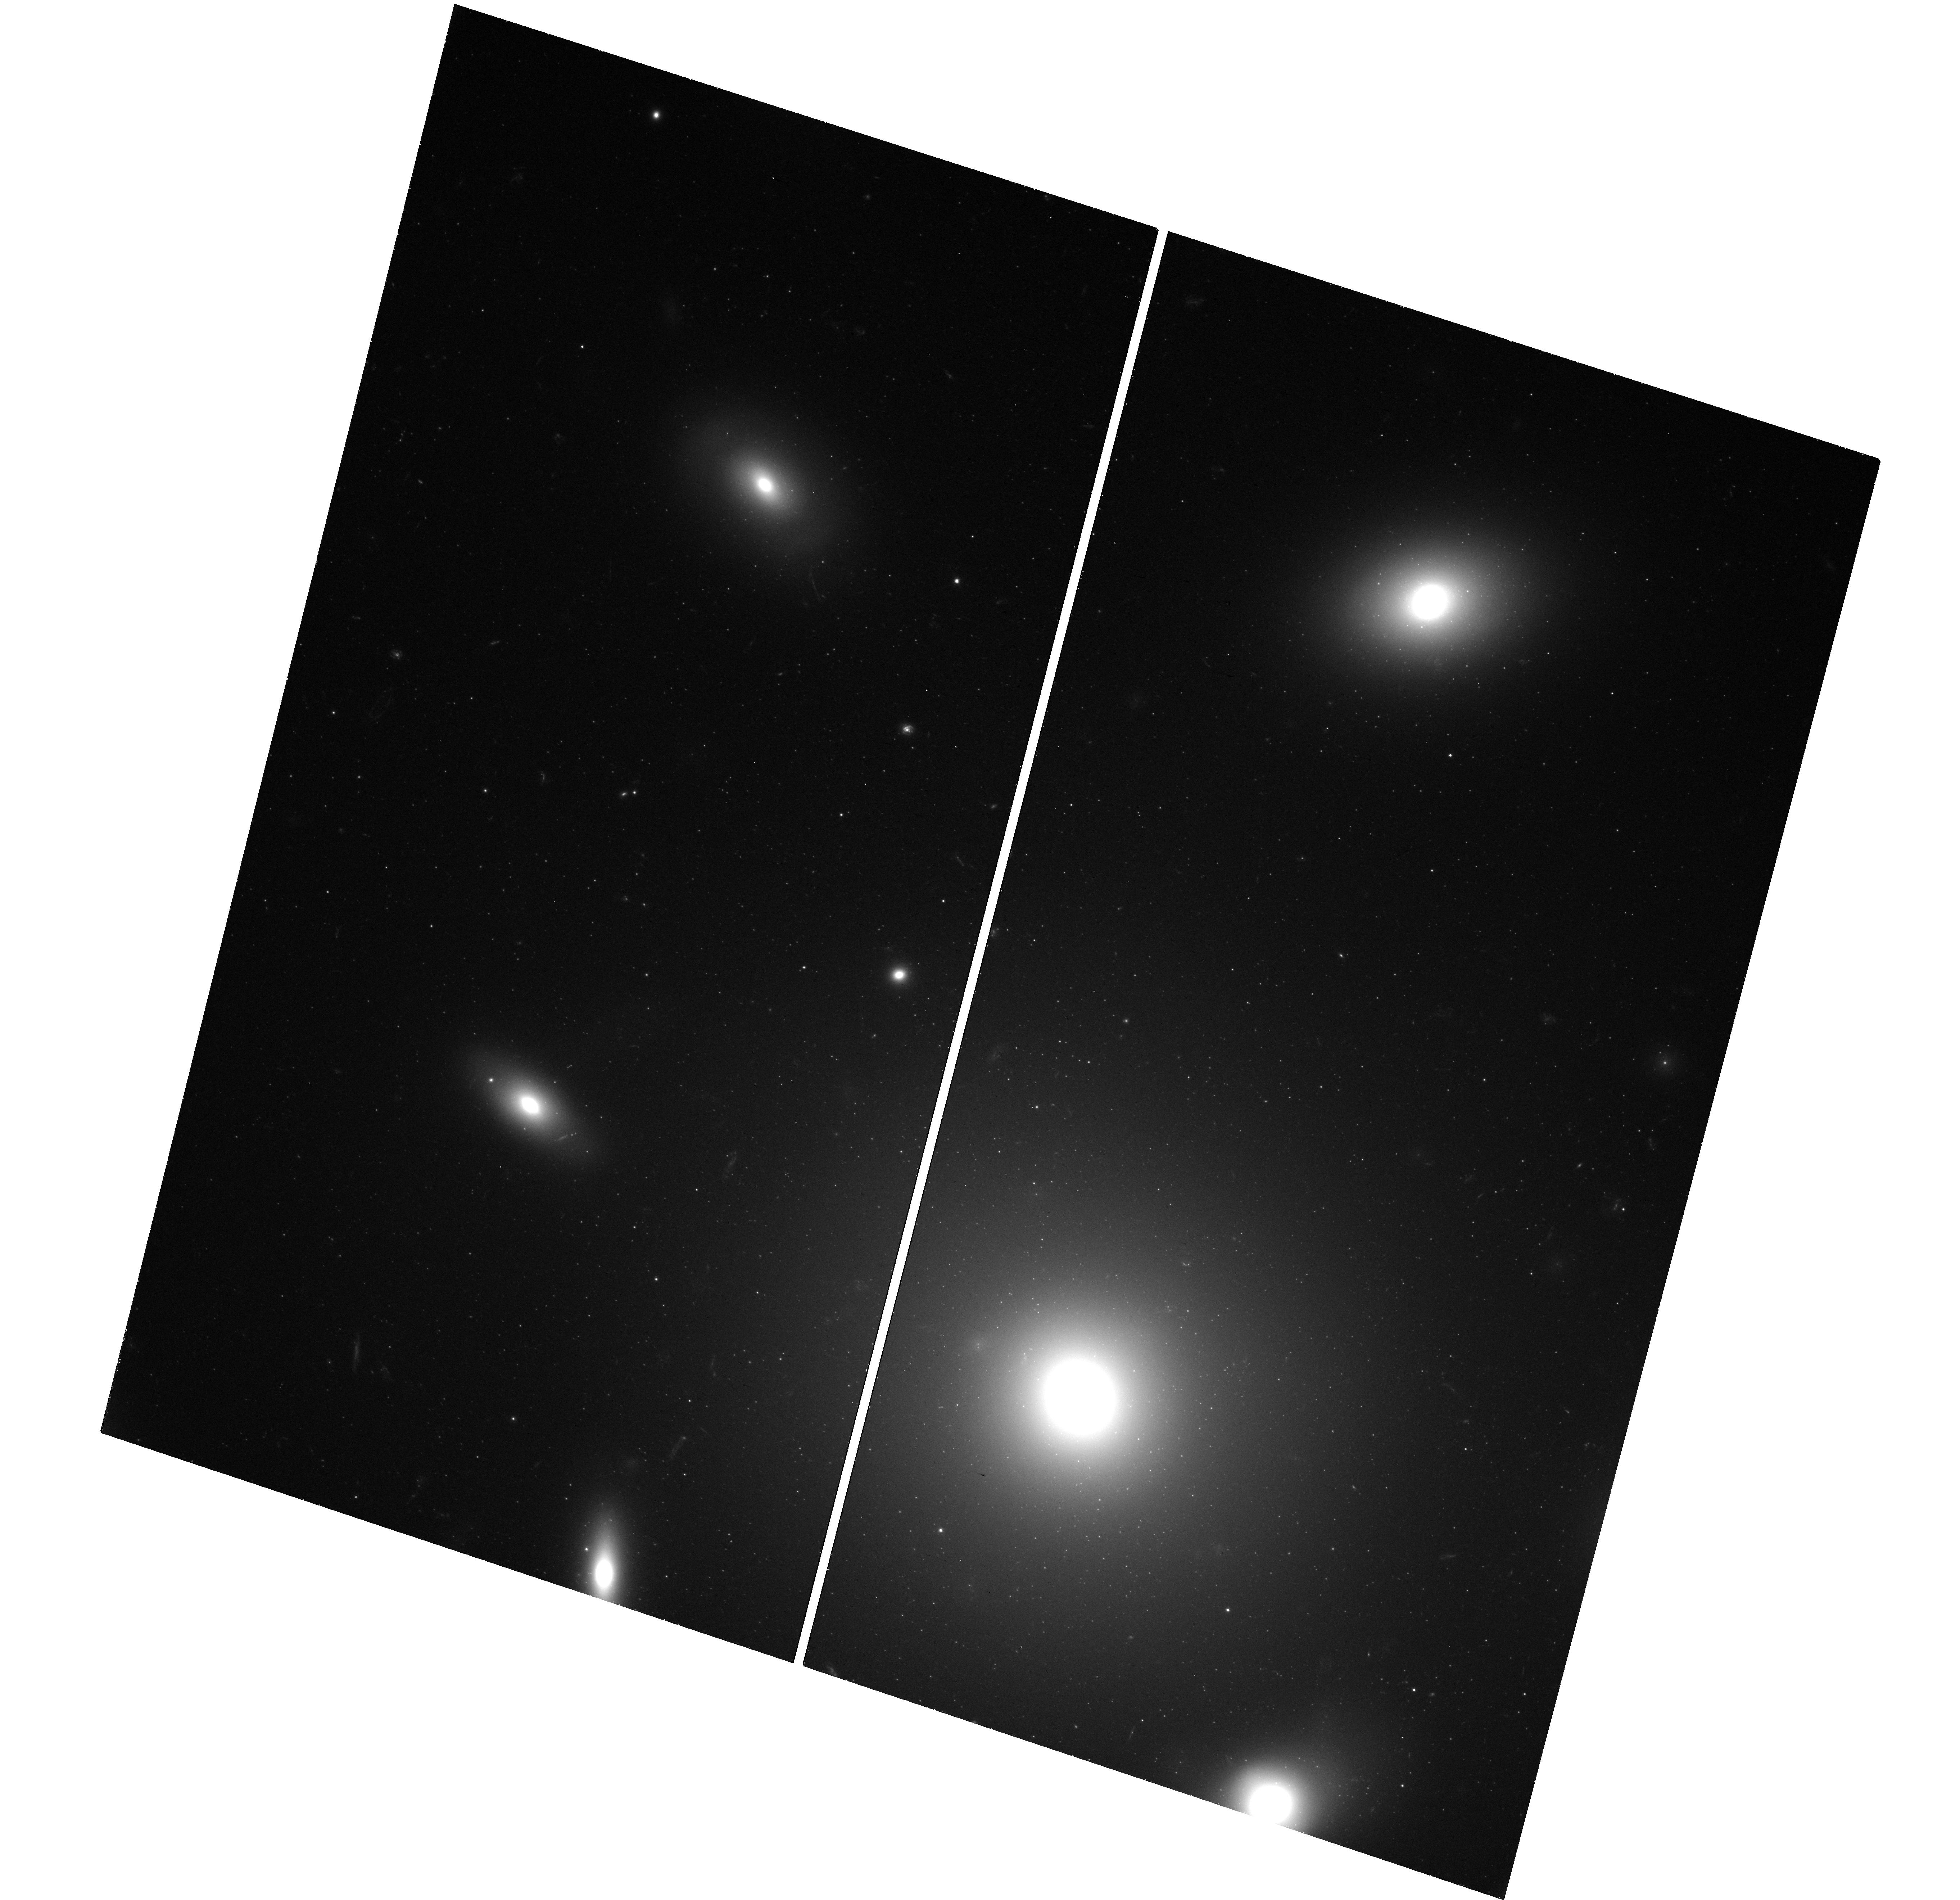
Target: NGC-4874-WFC3. Instrument: WFC3/UVIS. Filter: F475X. Exposure: 42 min. Observation ID: hst_17145_51_wfc3_uvis_f475x_iewj51

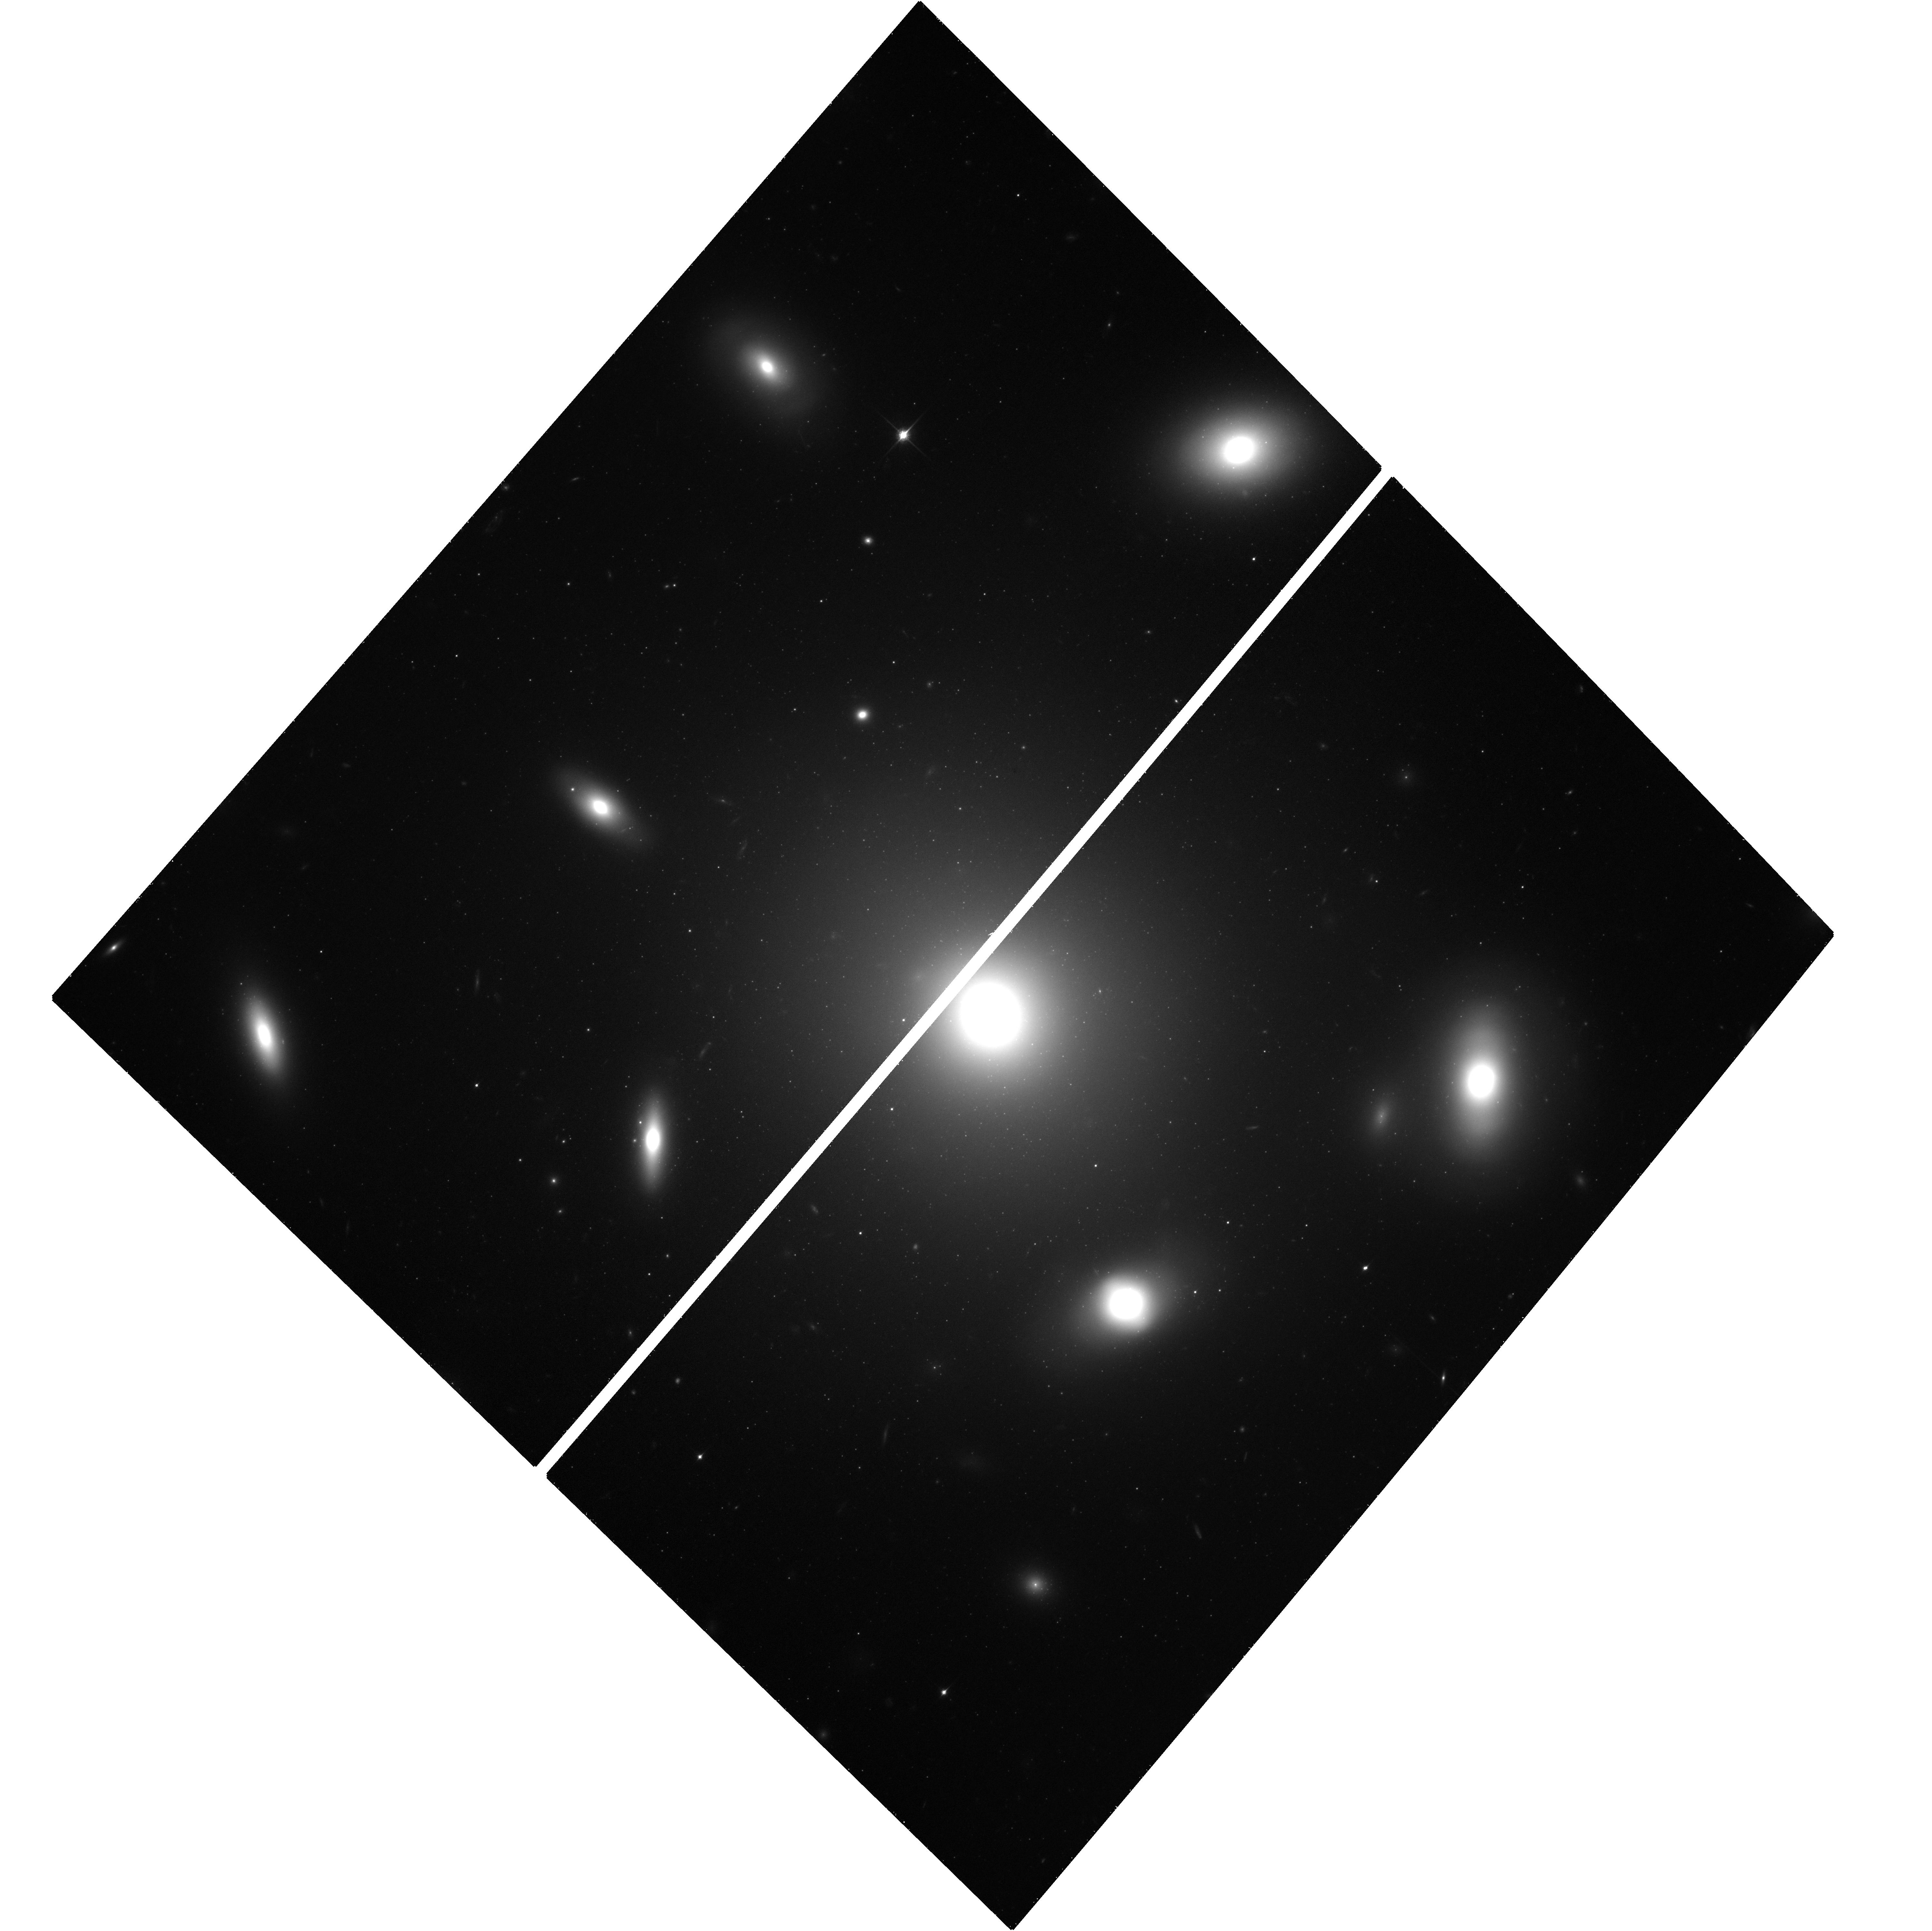
Target: NGC-4874-ACS. Instrument: ACS/WFC. Filter: F850LP. Exposure: 1.3 h. Observation ID: hst_17145_08_acs_wfc_f850lp_jewj08

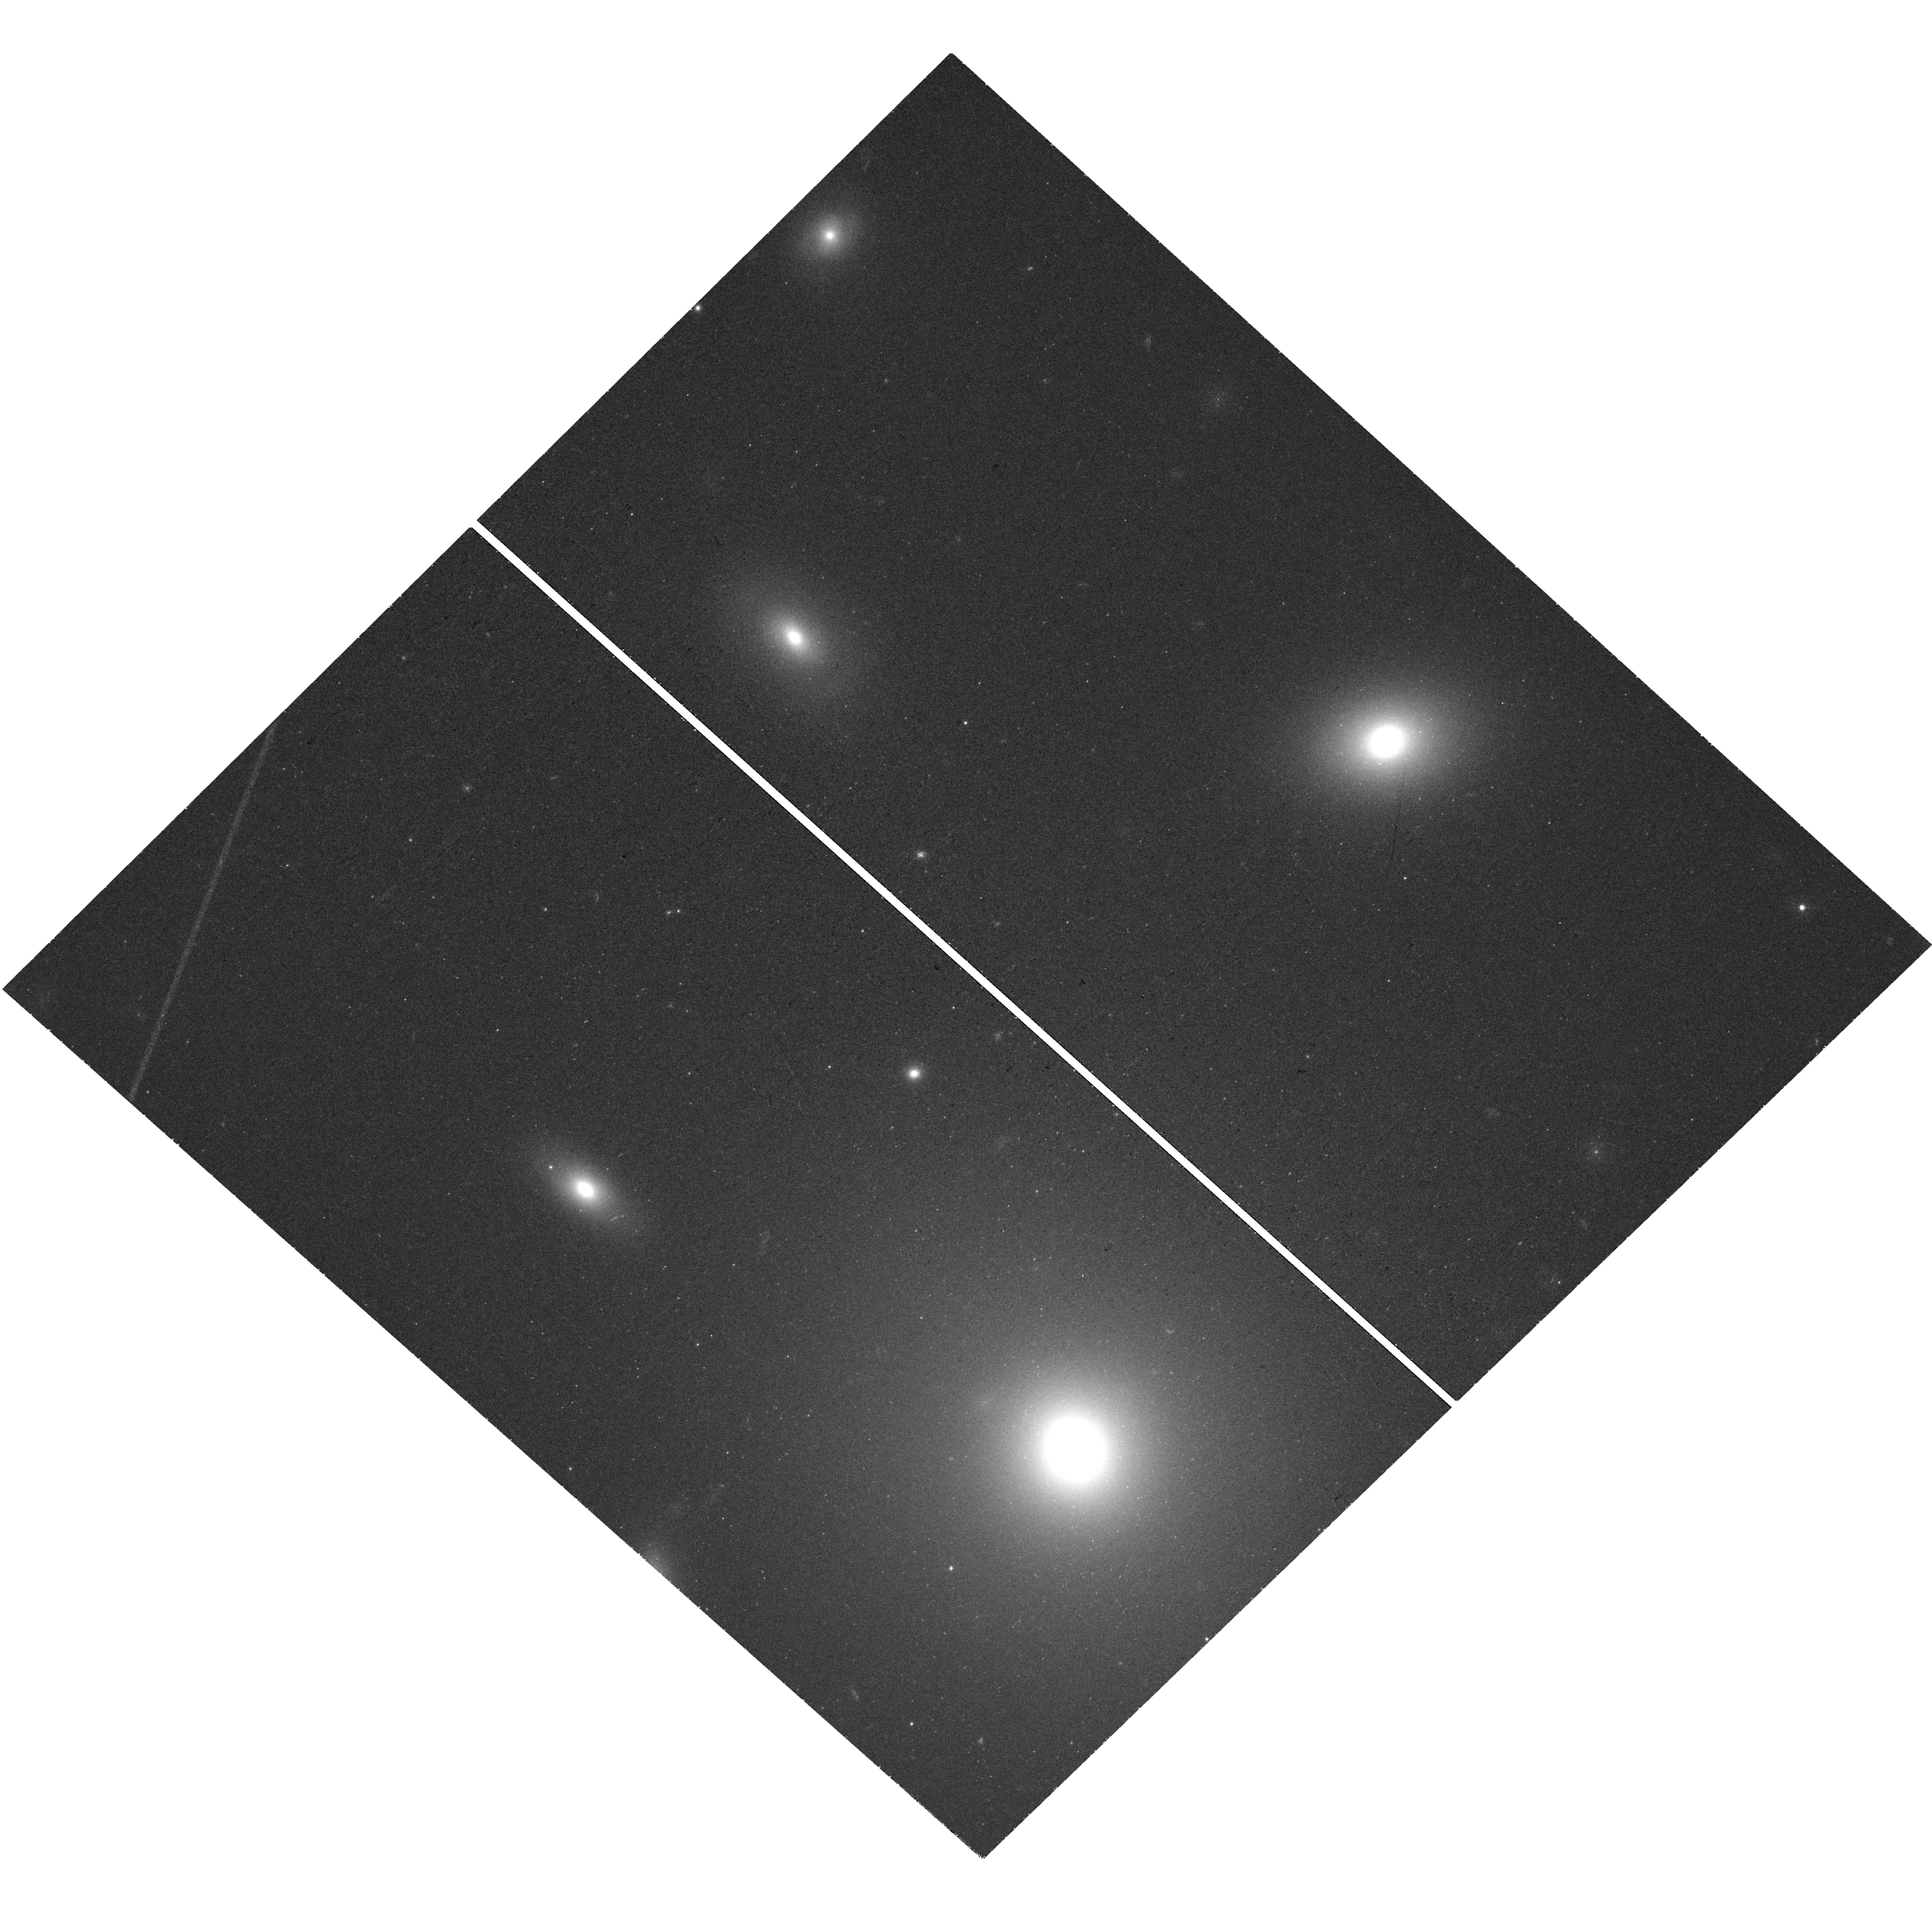
Target: NGC-4874-WFC3. Instrument: WFC3/UVIS. Filter: F438W. Exposure: 42 min. Observation ID: hst_17145_01_wfc3_uvis_f438w_iewj01

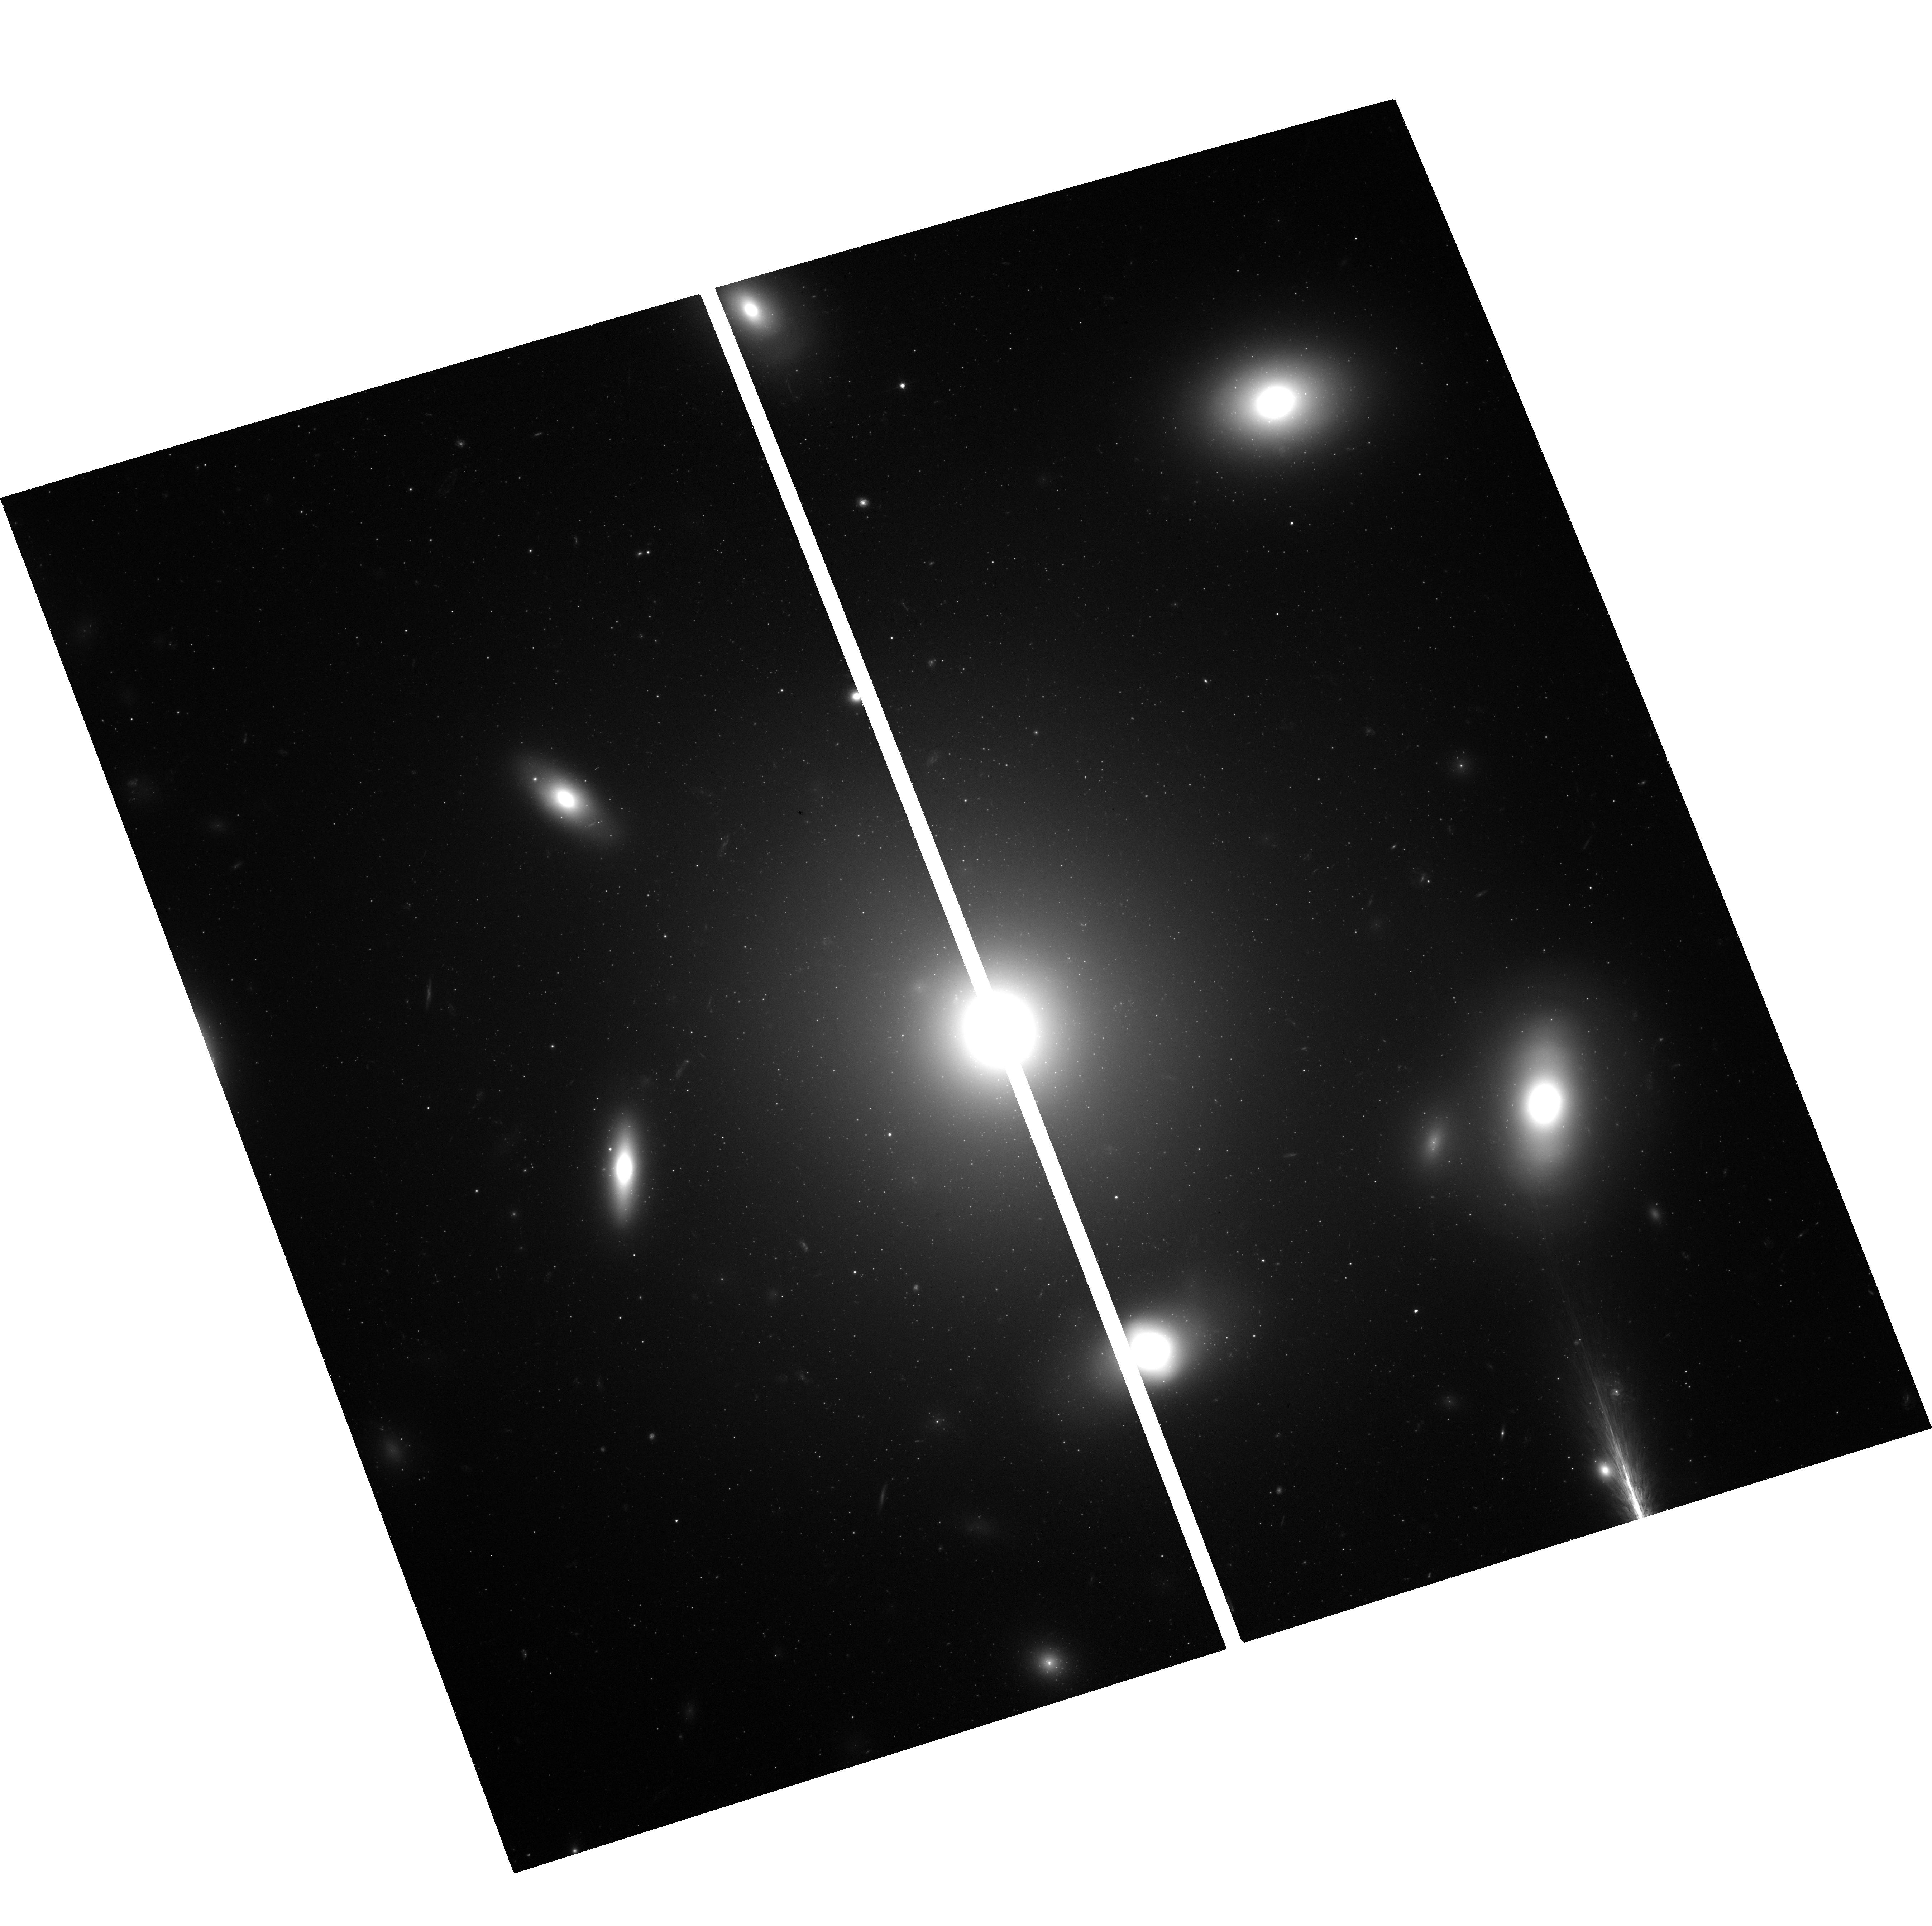
Target: NGC-4874-ACS. Instrument: ACS/WFC. Filter: F606W. Exposure: 37 min. Observation ID: hst_17145_05_acs_wfc_f606w_jewj05

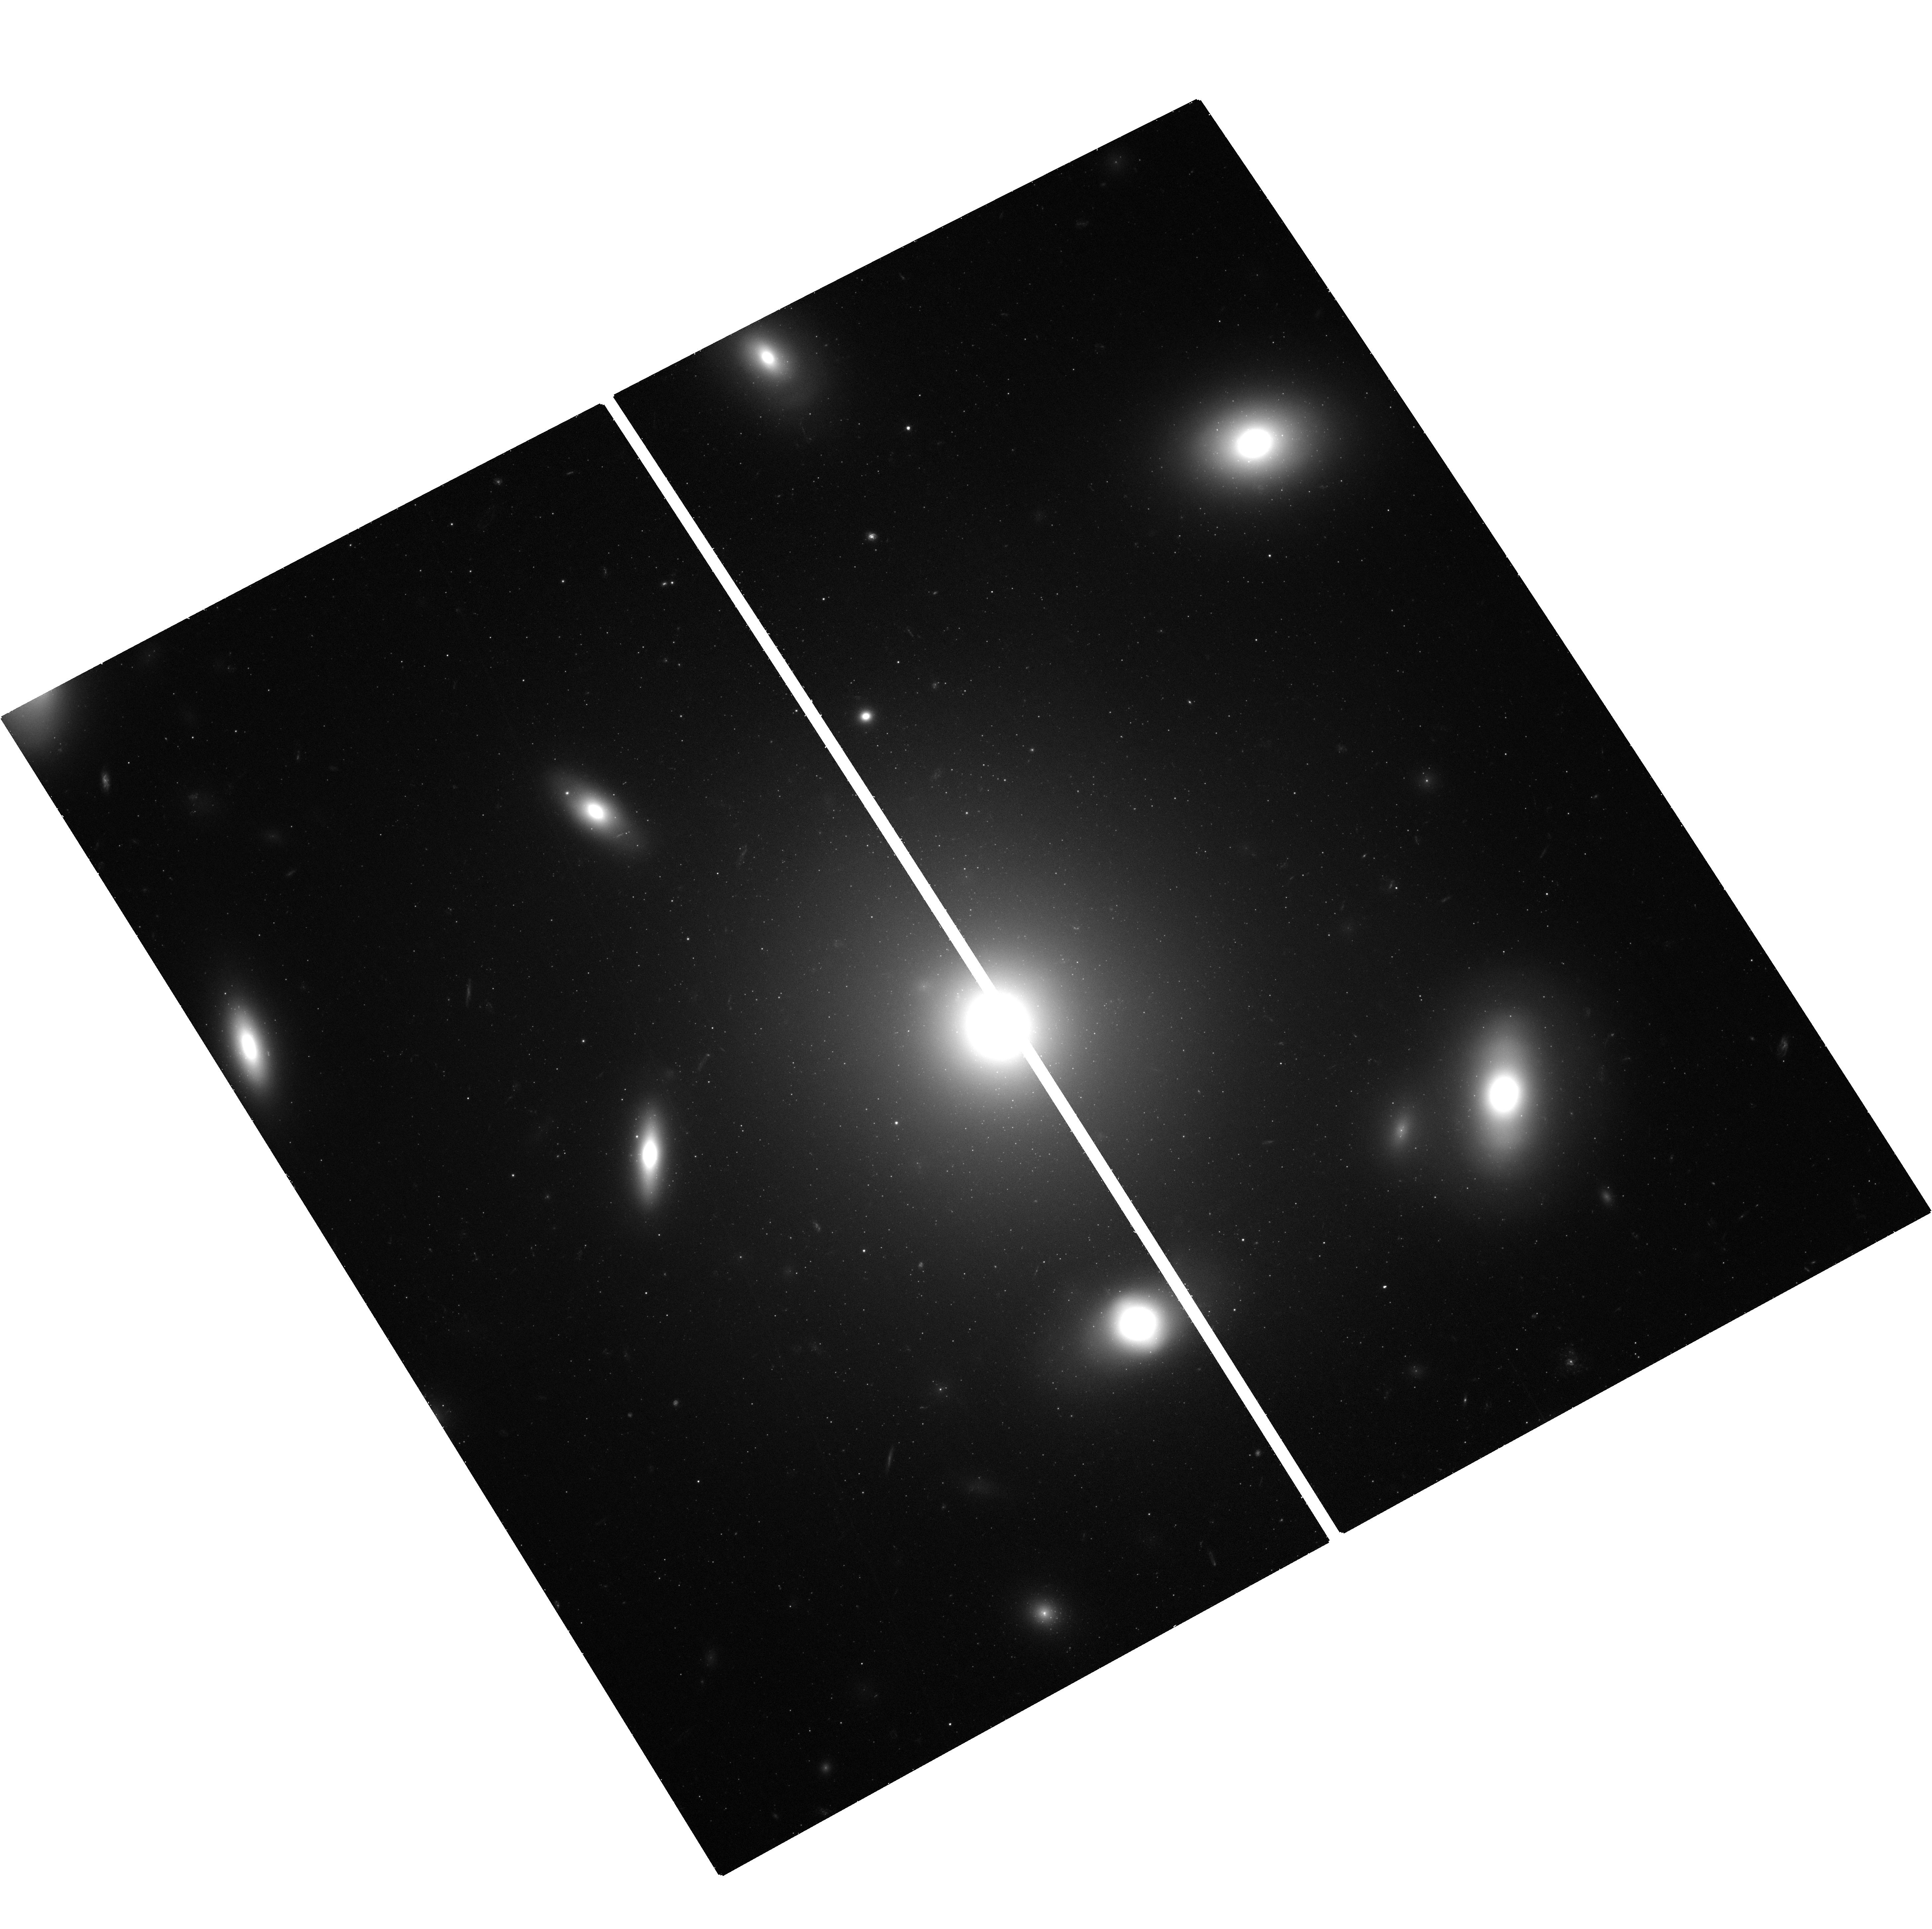
Target: NGC-4874-ACS. Instrument: ACS/WFC. Filter: F555W. Exposure: 1.3 h. Observation ID: hst_17145_07_acs_wfc_f555w_jewj07

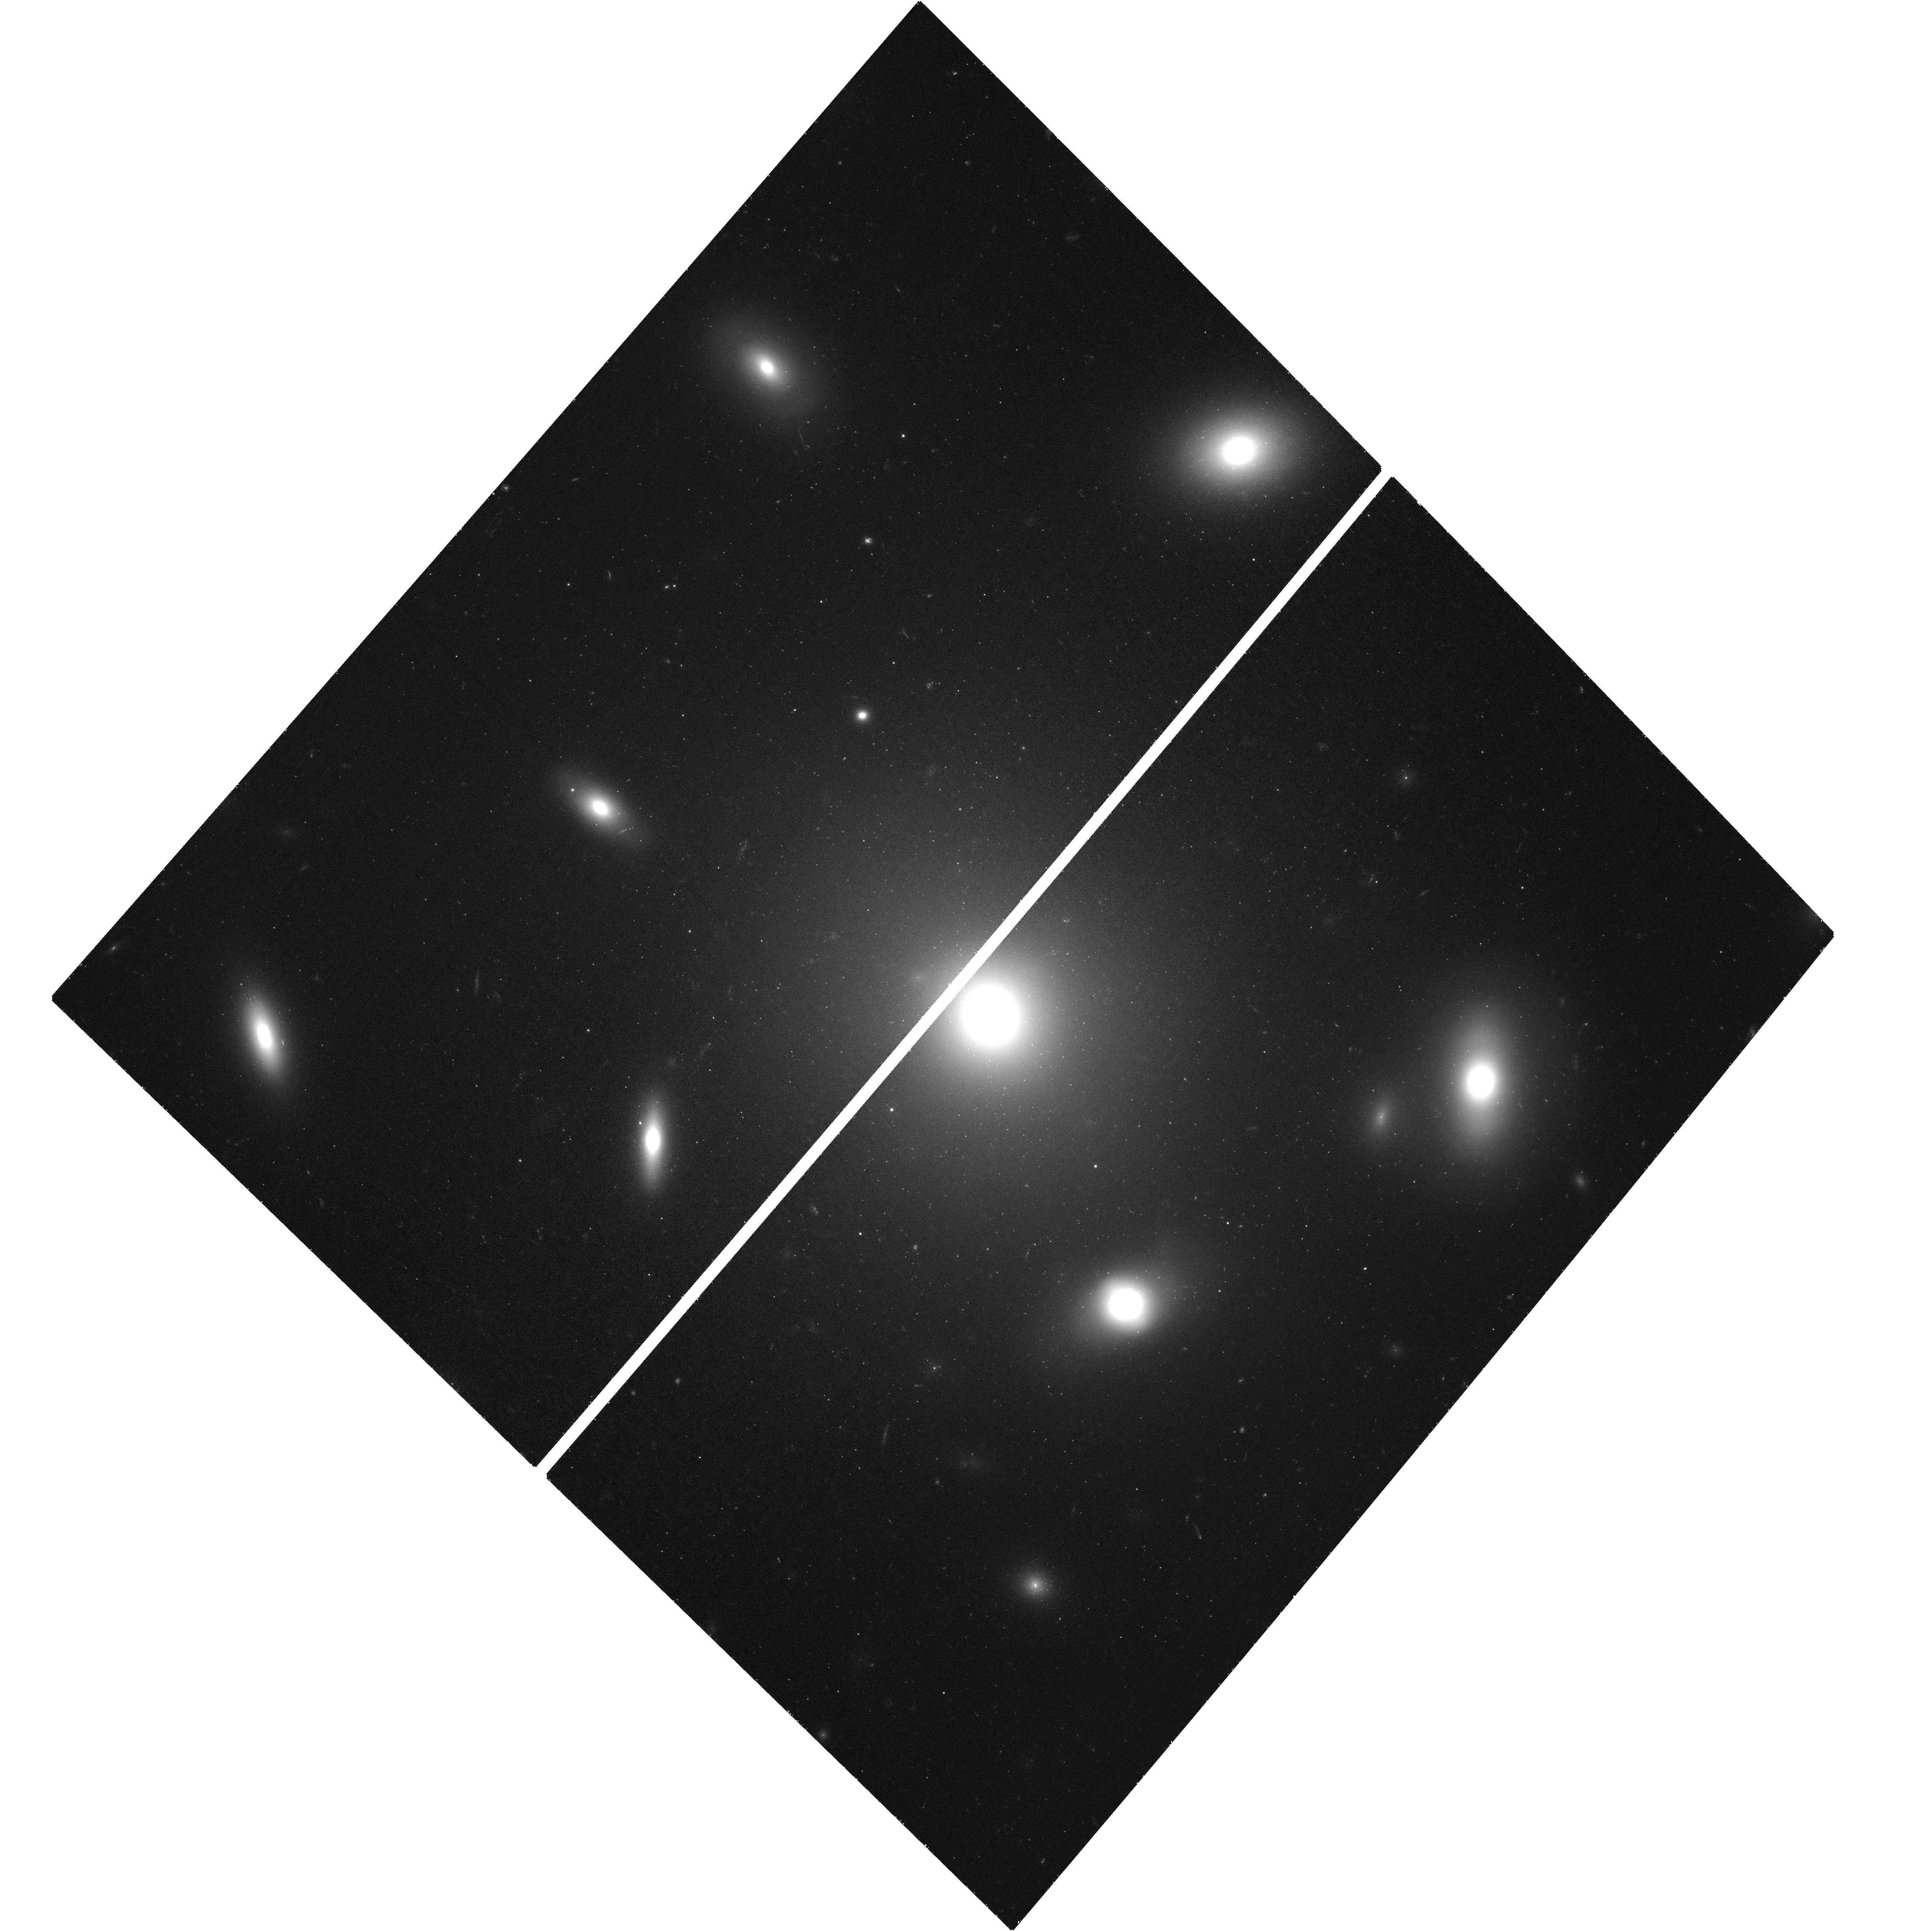
Target: NGC-4874-ACS. Instrument: ACS/WFC. Filter: F435W. Exposure: 1.3 h. Observation ID: hst_17145_06_acs_wfc_f435w_jewj06

Clearing a Window Into Galaxy Formation: The Impact of Globular Cluster Metallicity Distributions (PI: Harris, William Edgar)

The MAST archive holds a rich legacy of imaging data for globular cluster (GC) systems in external galaxies that represents an investment of hundreds of HST orbits. But its full impact to make GCs key tracers of galaxy formation has yet to be realized. To achieve that, their true metallicity distribution functions (MDFs) must be established on an internally consistent base. Such MDF parameters as the mean metallicity, and the relative numbers of `blue' (metal-poor) and `red' (metal-rich) GCs are key predictions from current galaxy and GC formation theories that help decode the history of accretions versus in-situ formation. The observational barrier is that direct spectroscopic metallicities for GCs are hard to obtain in large numbers and are beyond reach for very distant galaxies. In most cases we have to work instead with the GC color distribution function (CDF), the photometric proxy for the MDF. But the many optical/NIR color indices that have been used to generate CDFs are all nonlinear functions of metallicity and give biased, misleading impressions of the true MDFs. We propose an efficient program of multifilter imaging of the Coma BCG NGC 4874, the richest GC system in the local universe, to measure all the commonly used GC color indices in a single system. Direct empirical transformations will be derived for every color into the fiducial index (g-z), which is the only one with a well established conversion into [Fe/H] based directly on spectroscopic metallicities. This program will take a major step towards defining the true MDFs for GC systems in almost 200 galaxies, and a new level of comparison with theory.